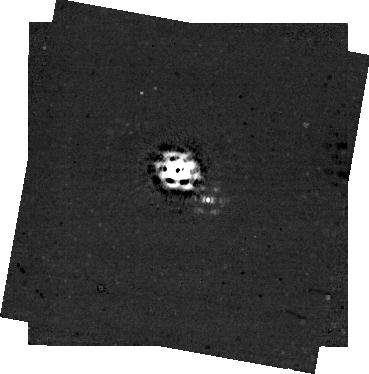
Target: MWC758
Instrument: NIRCAM/CORON
Filter: F430M+MASKRND
Exposure: 44 min
Observation ID: jw04014-c1004_t001_nircam_f430m-maskrnd-sub320a335r

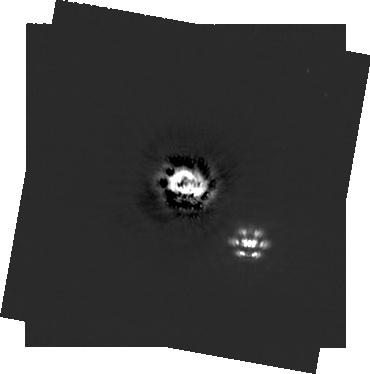
Target: MWC758
Instrument: NIRCAM/CORON
Filter: F200W+MASKRND
Exposure: 44 min
Observation ID: jw04014-c1004_t001_nircam_f200w-maskrnd-sub320a335r

Imaging Planet Formation at its Earliest Stages: Measuring The Extinction Level of an Enshrouded Protoplanet (PI: Wagner, Kevin)

We propose to use JWST's unique capabilities in the thermal infrared to measure the level of extinction of a highly attenuated protoplanet, MWC 758c. As one of the youngest planets known, and currently the most reddened by cirumplanetary dust, MWC 758c represents a novel opportunity to study planet formation at its earliest stages. By establishing the level of extinction of MWC 758c, we will constrain the amount of dust within the circumplanetary material. Current ground-based lower limits suggest optical extintion greater than 8 magnitudes, and due to the degeneracy with temperature, a wide range of optical extinction is possible (up to ~90 magnitudes based on existing data, which is on the upper end of planet-formation models). NIRCam's F430M mode, combined with the M335R coronagraph, will be able to constrain MWC758c's temperature to within 100-200K through the strength of molecular absorption features that are not observable from the ground. With temperature known, constraints on extinction will be improved by at least an order of magnitude, even in the event of a non-detection. Simulations suggest that observations with NIRCam will be able to detect MWC758c with SNR>10 for Av<40, and will be able to establish at least an S/N>5 detection for Av<90 under conservative assumptions of of wavefront error between roll angles and reference star. This covers essentially all possible values, and thus even a non-detection would be useful to constrain the amount of extinction to the upper end of its existing range. MWC 758c is a unique target for this scientific case and JWST is the first and only facility capable of measuring its temperature and level of extinction.